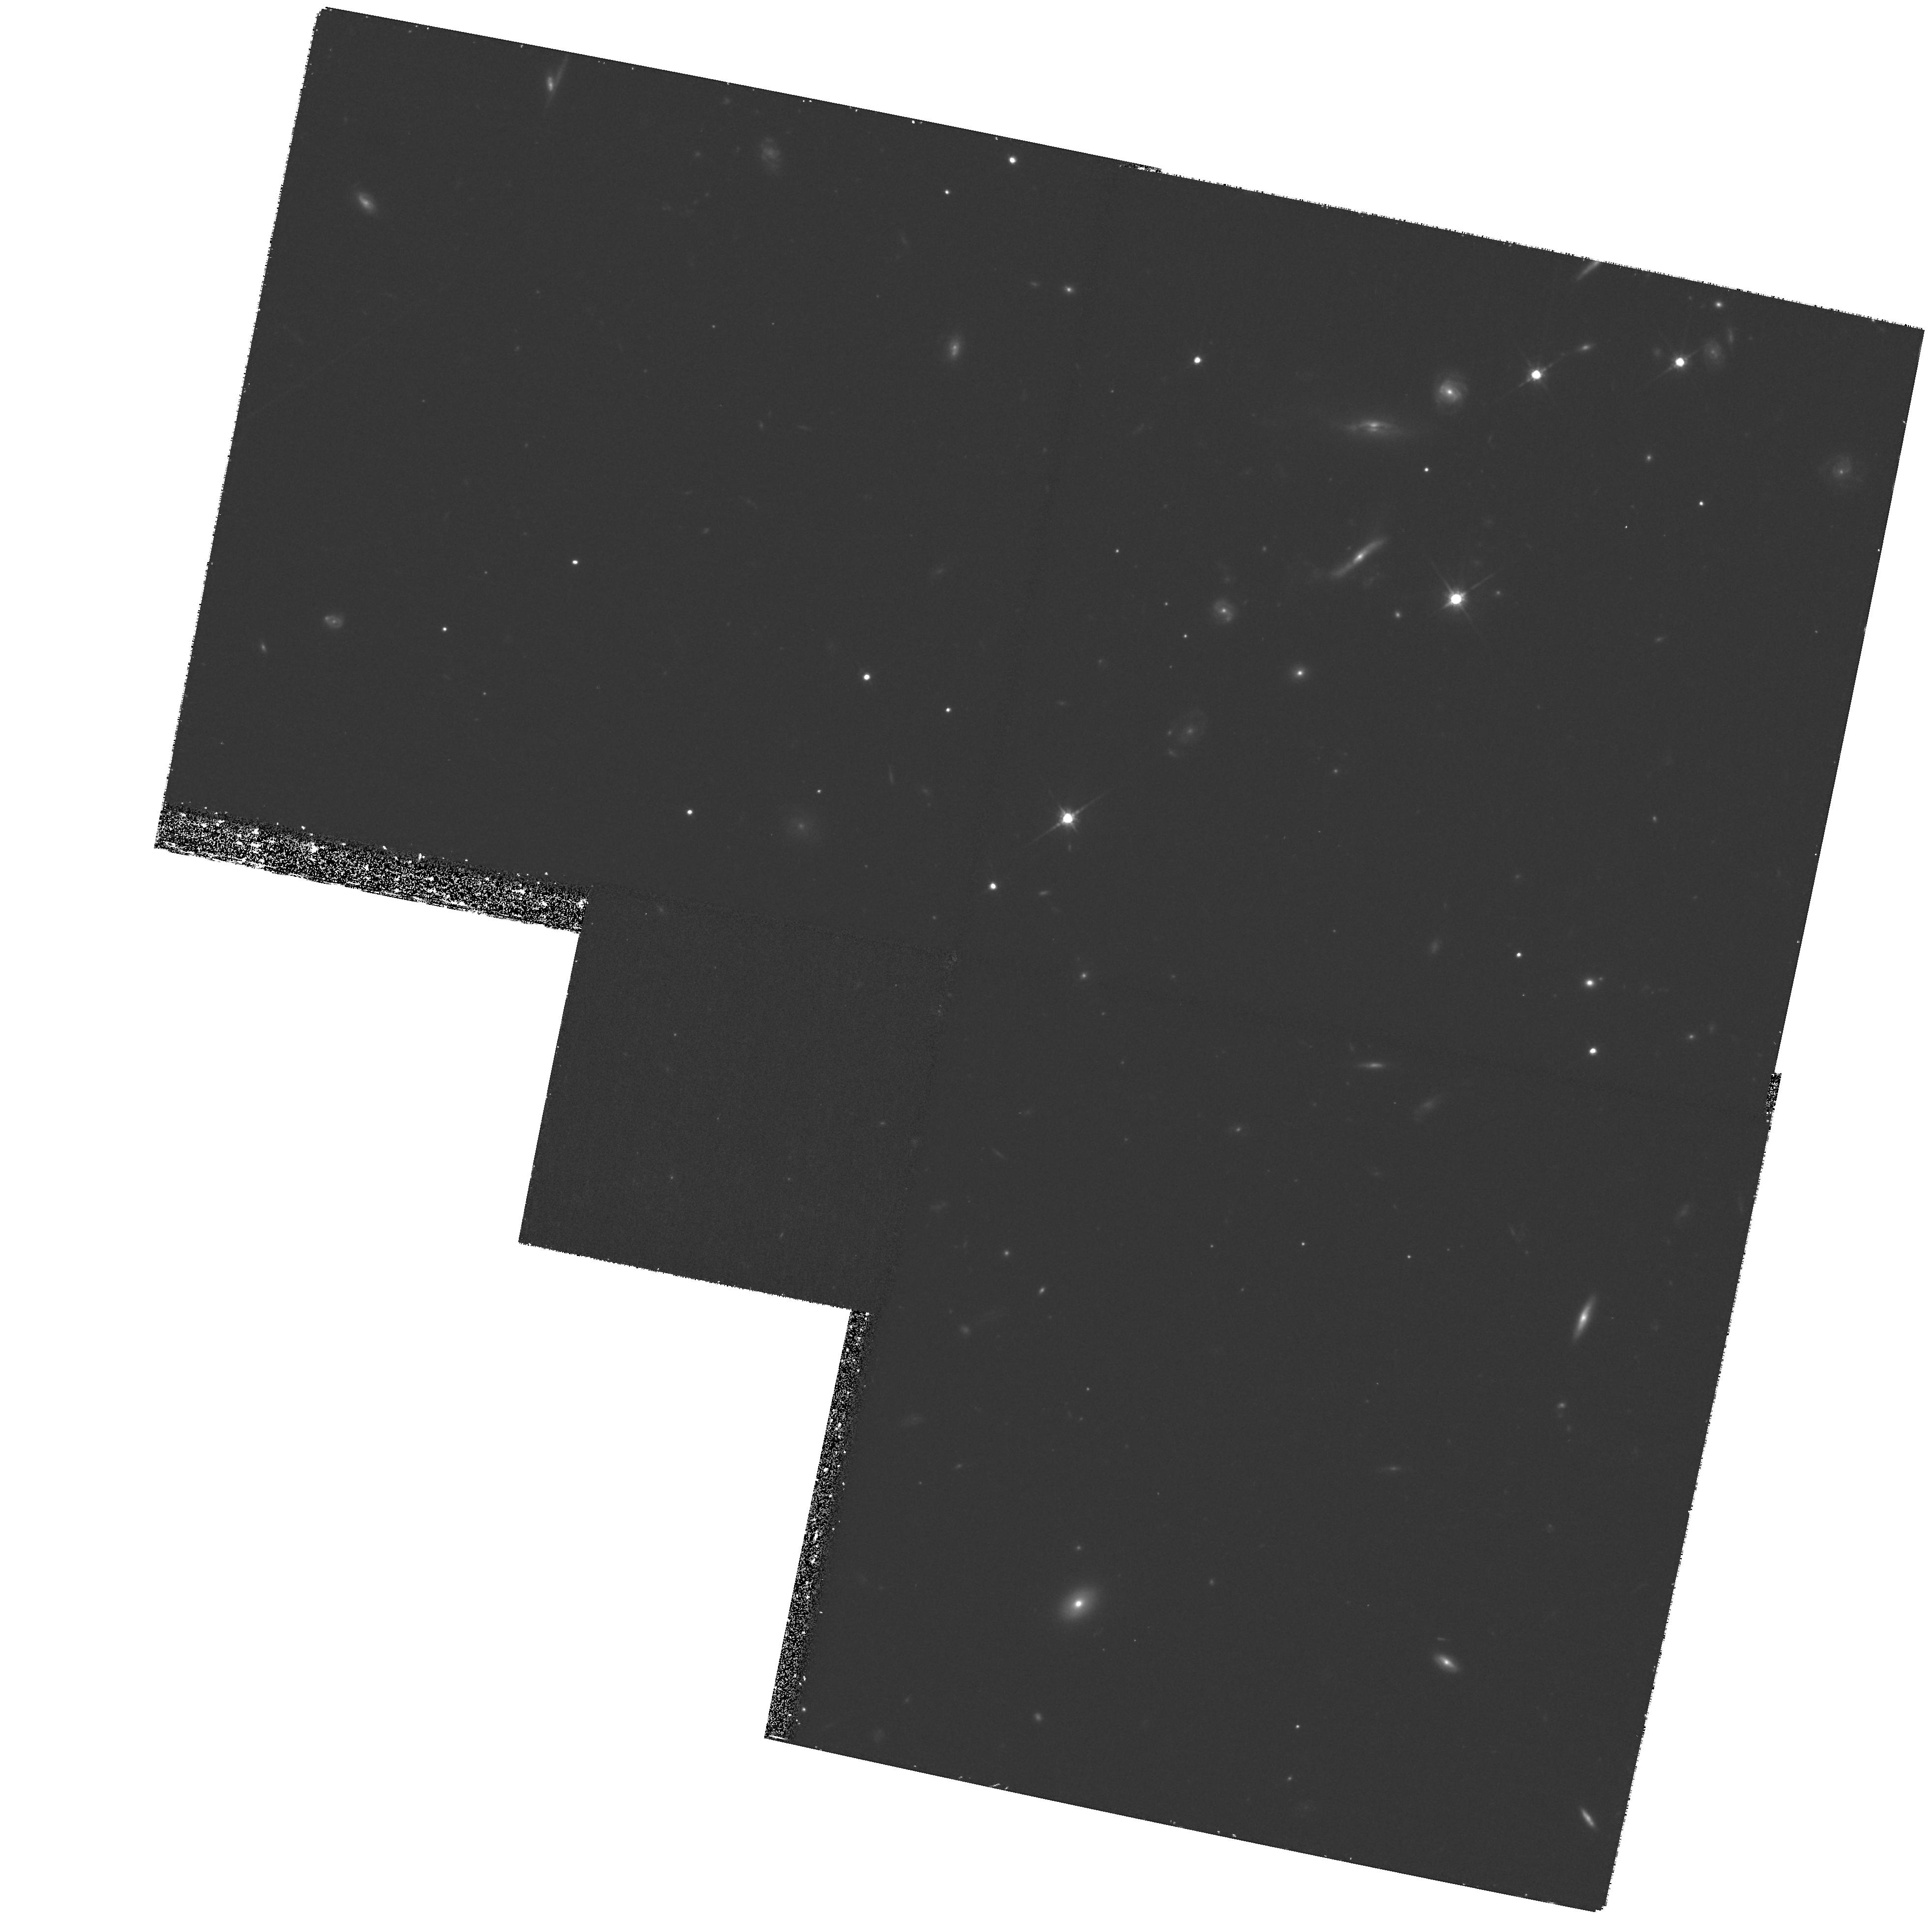
Target: PKS1127-145. Instrument: WFPC2/PC. Filter: F814W. Exposure: 1.2 h. Observation ID: hst_9173_10_wfpc2_pc_f814w_u6es10

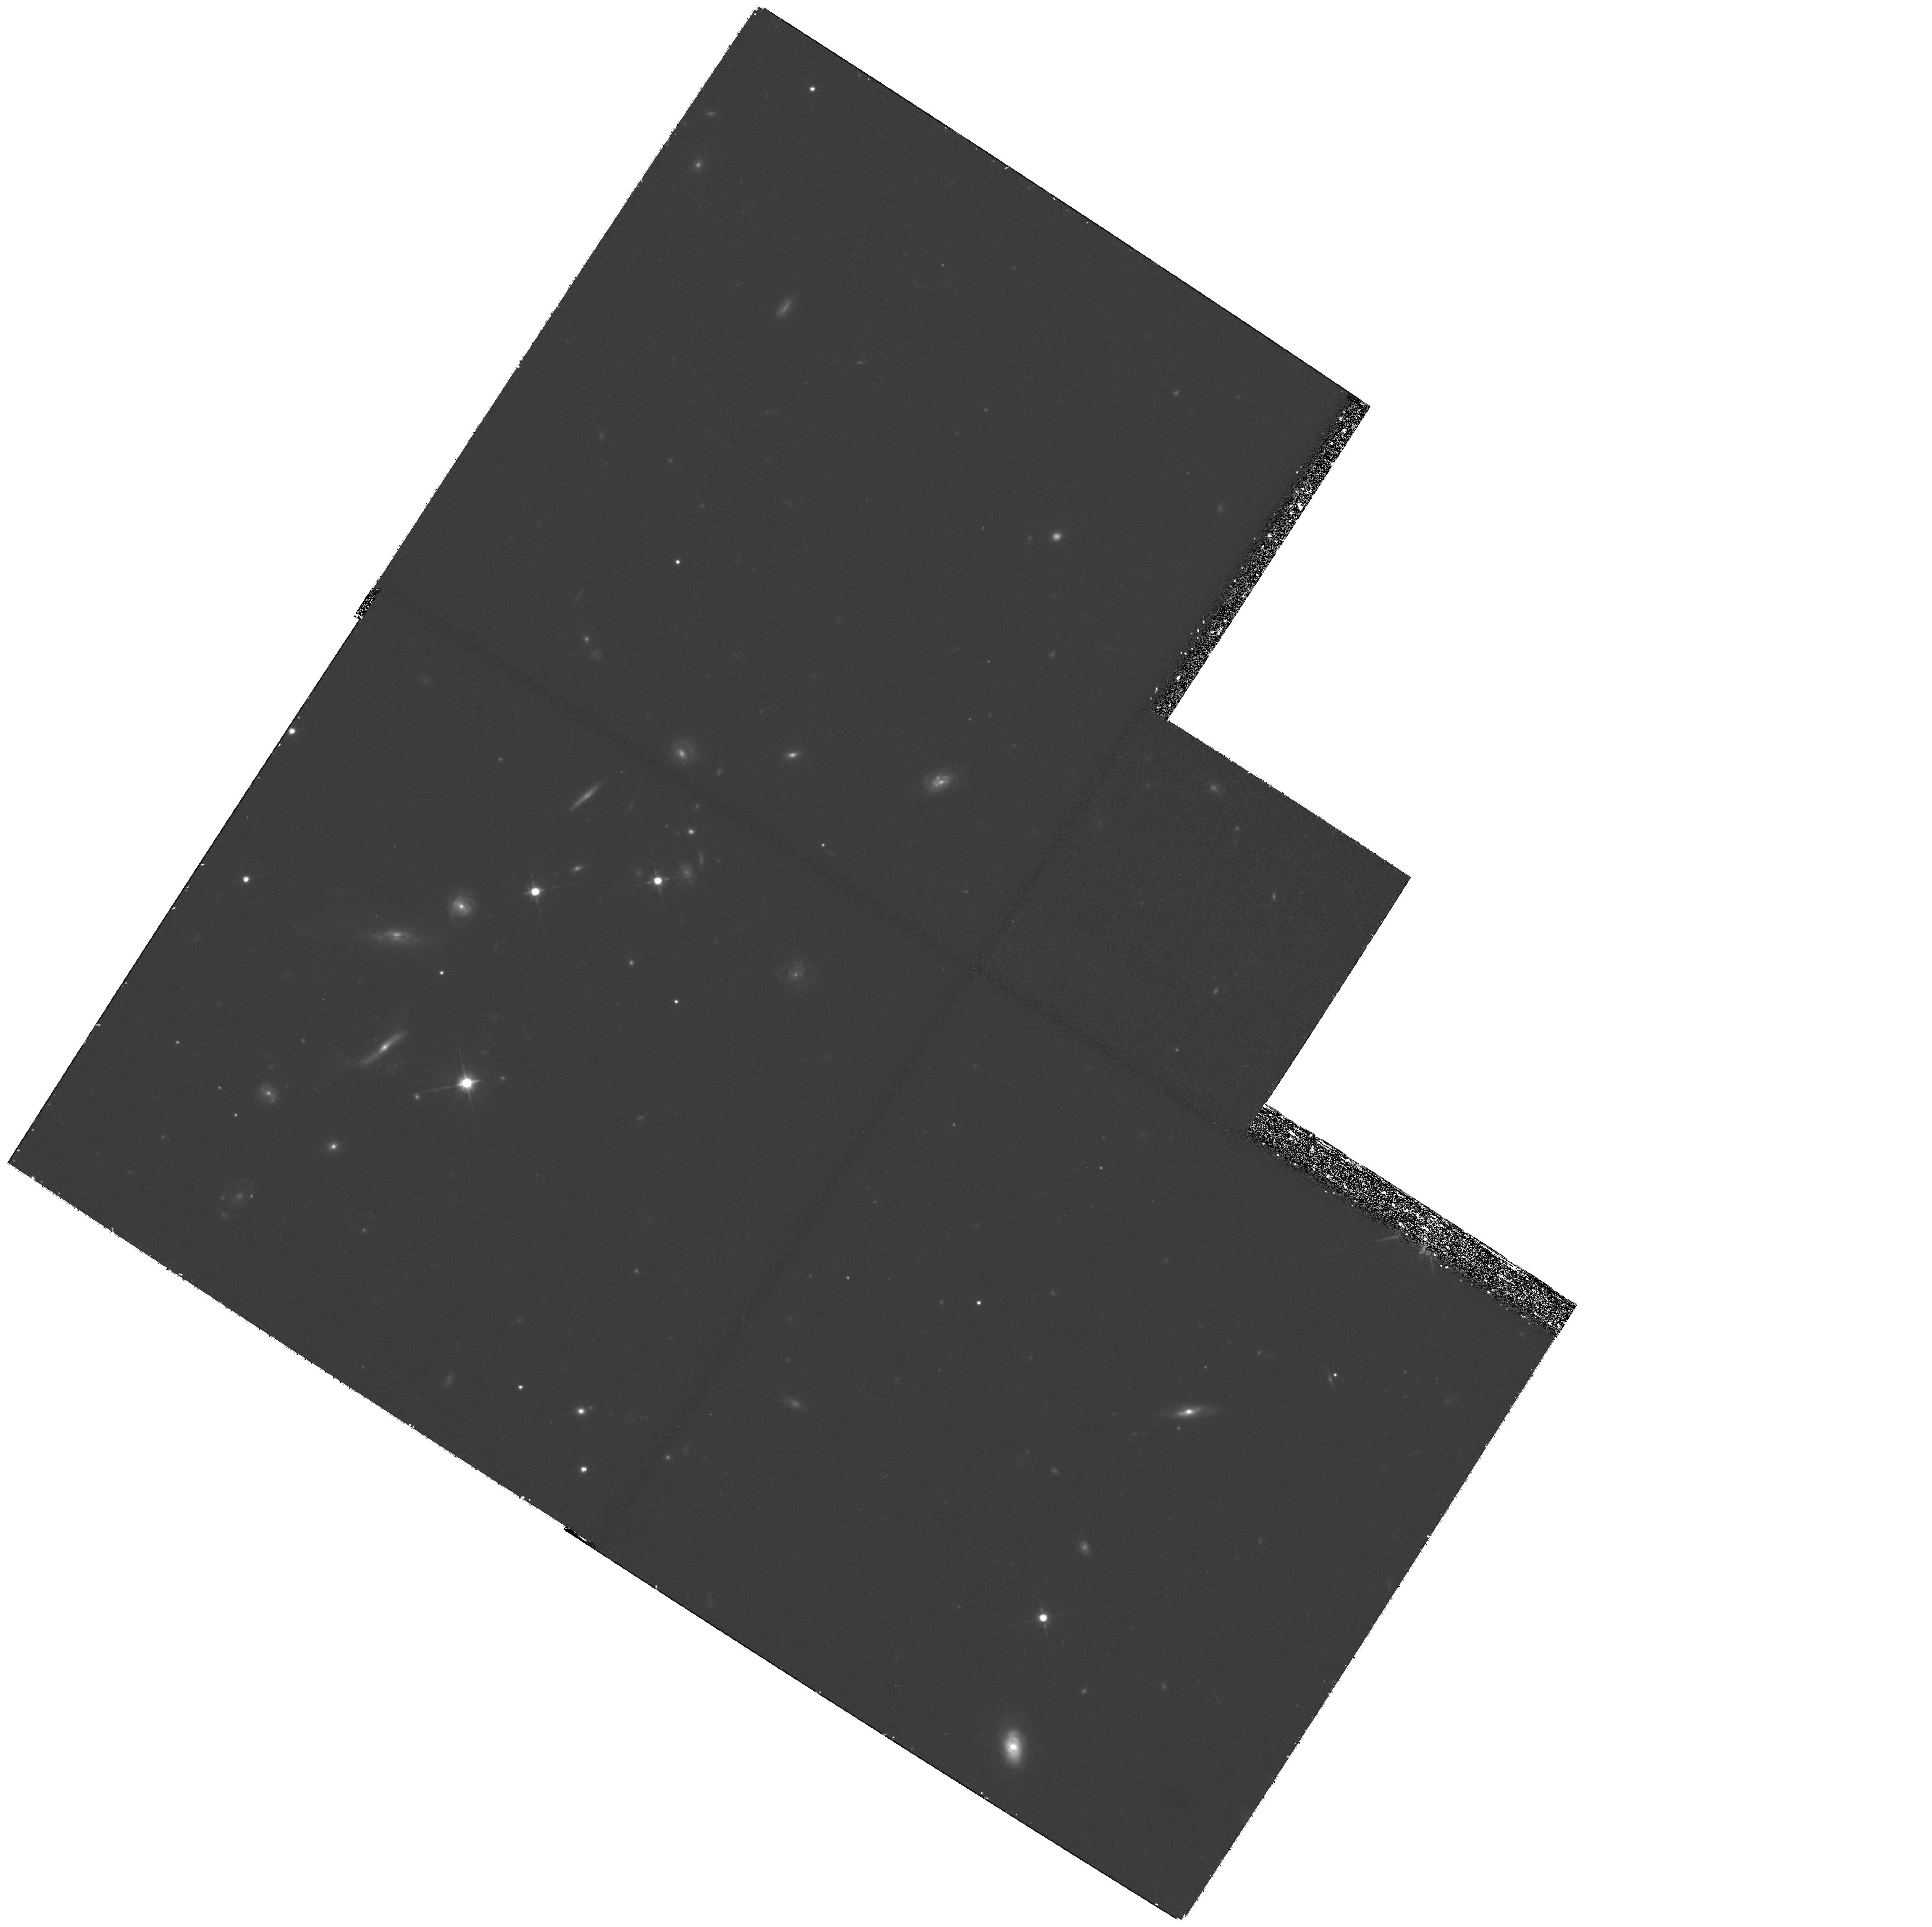
Target: PKS1127-145. Instrument: WFPC2/PC. Filter: F814W. Exposure: 1.2 h. Observation ID: hst_9173_11_wfpc2_pc_f814w_u6es11

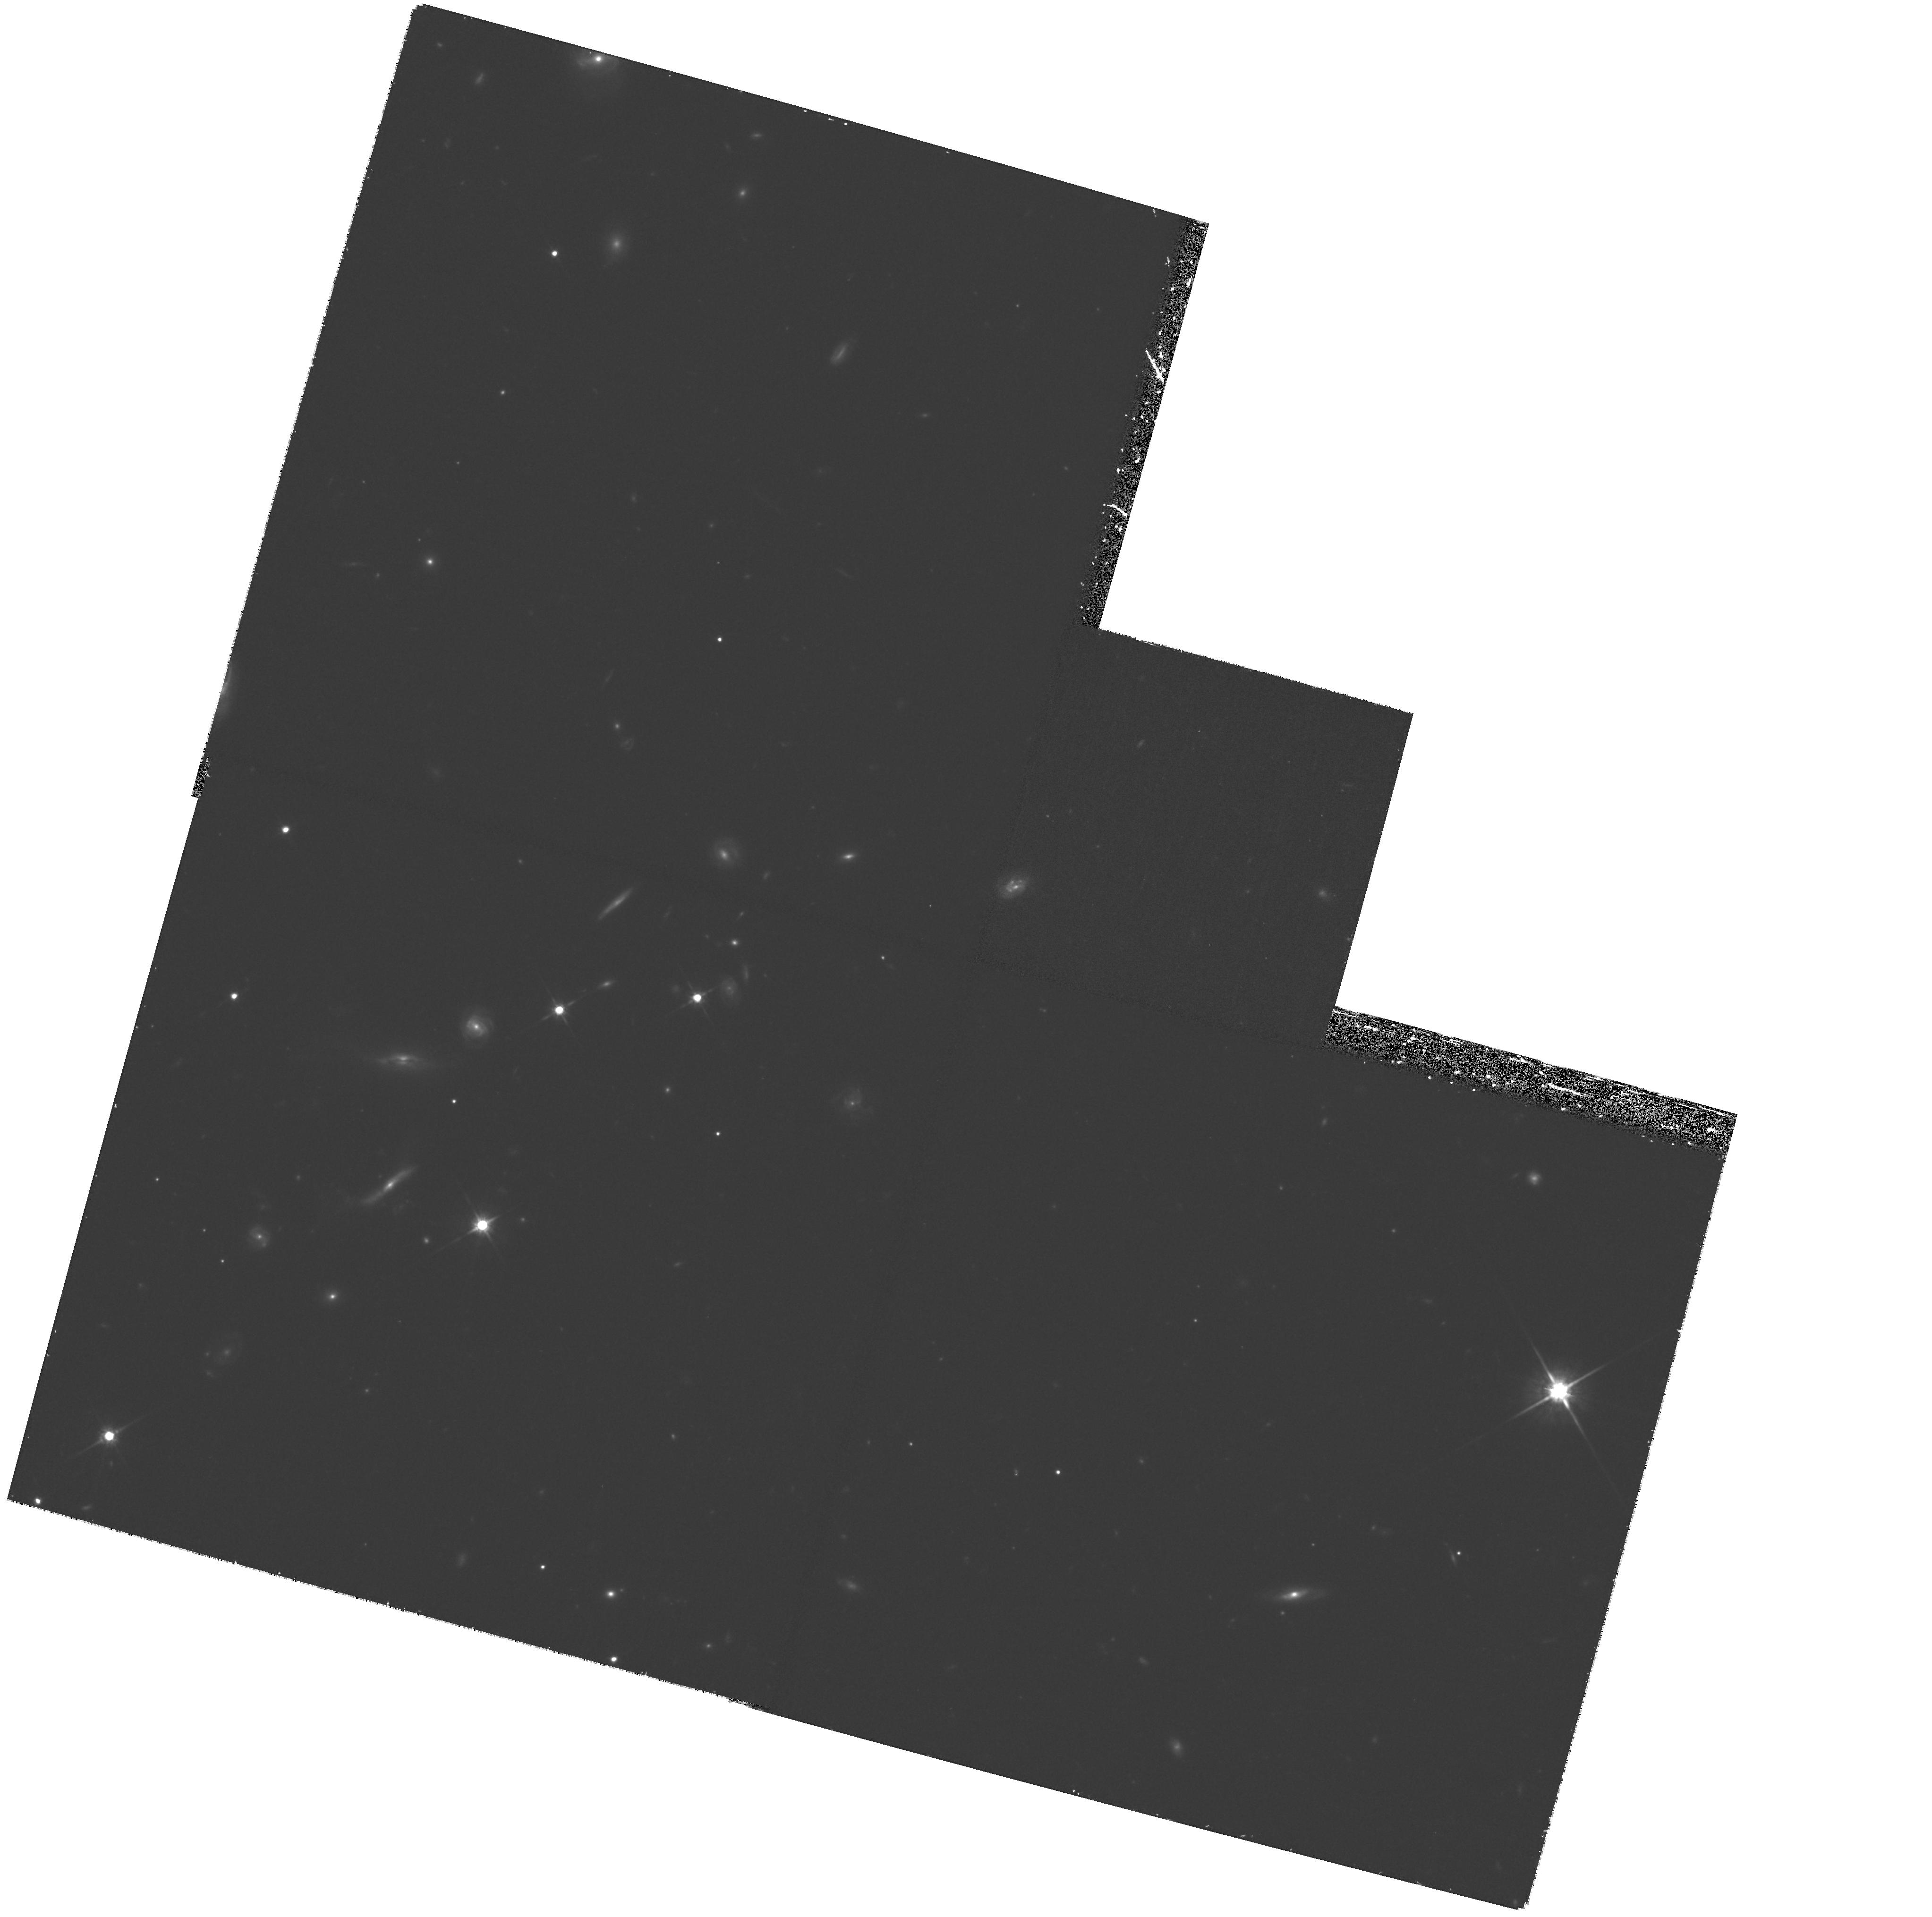
Target: PKS1127-145. Instrument: WFPC2/PC. Filter: F814W. Exposure: 1.2 h. Observation ID: hst_9173_08_wfpc2_pc_f814w_u6es08

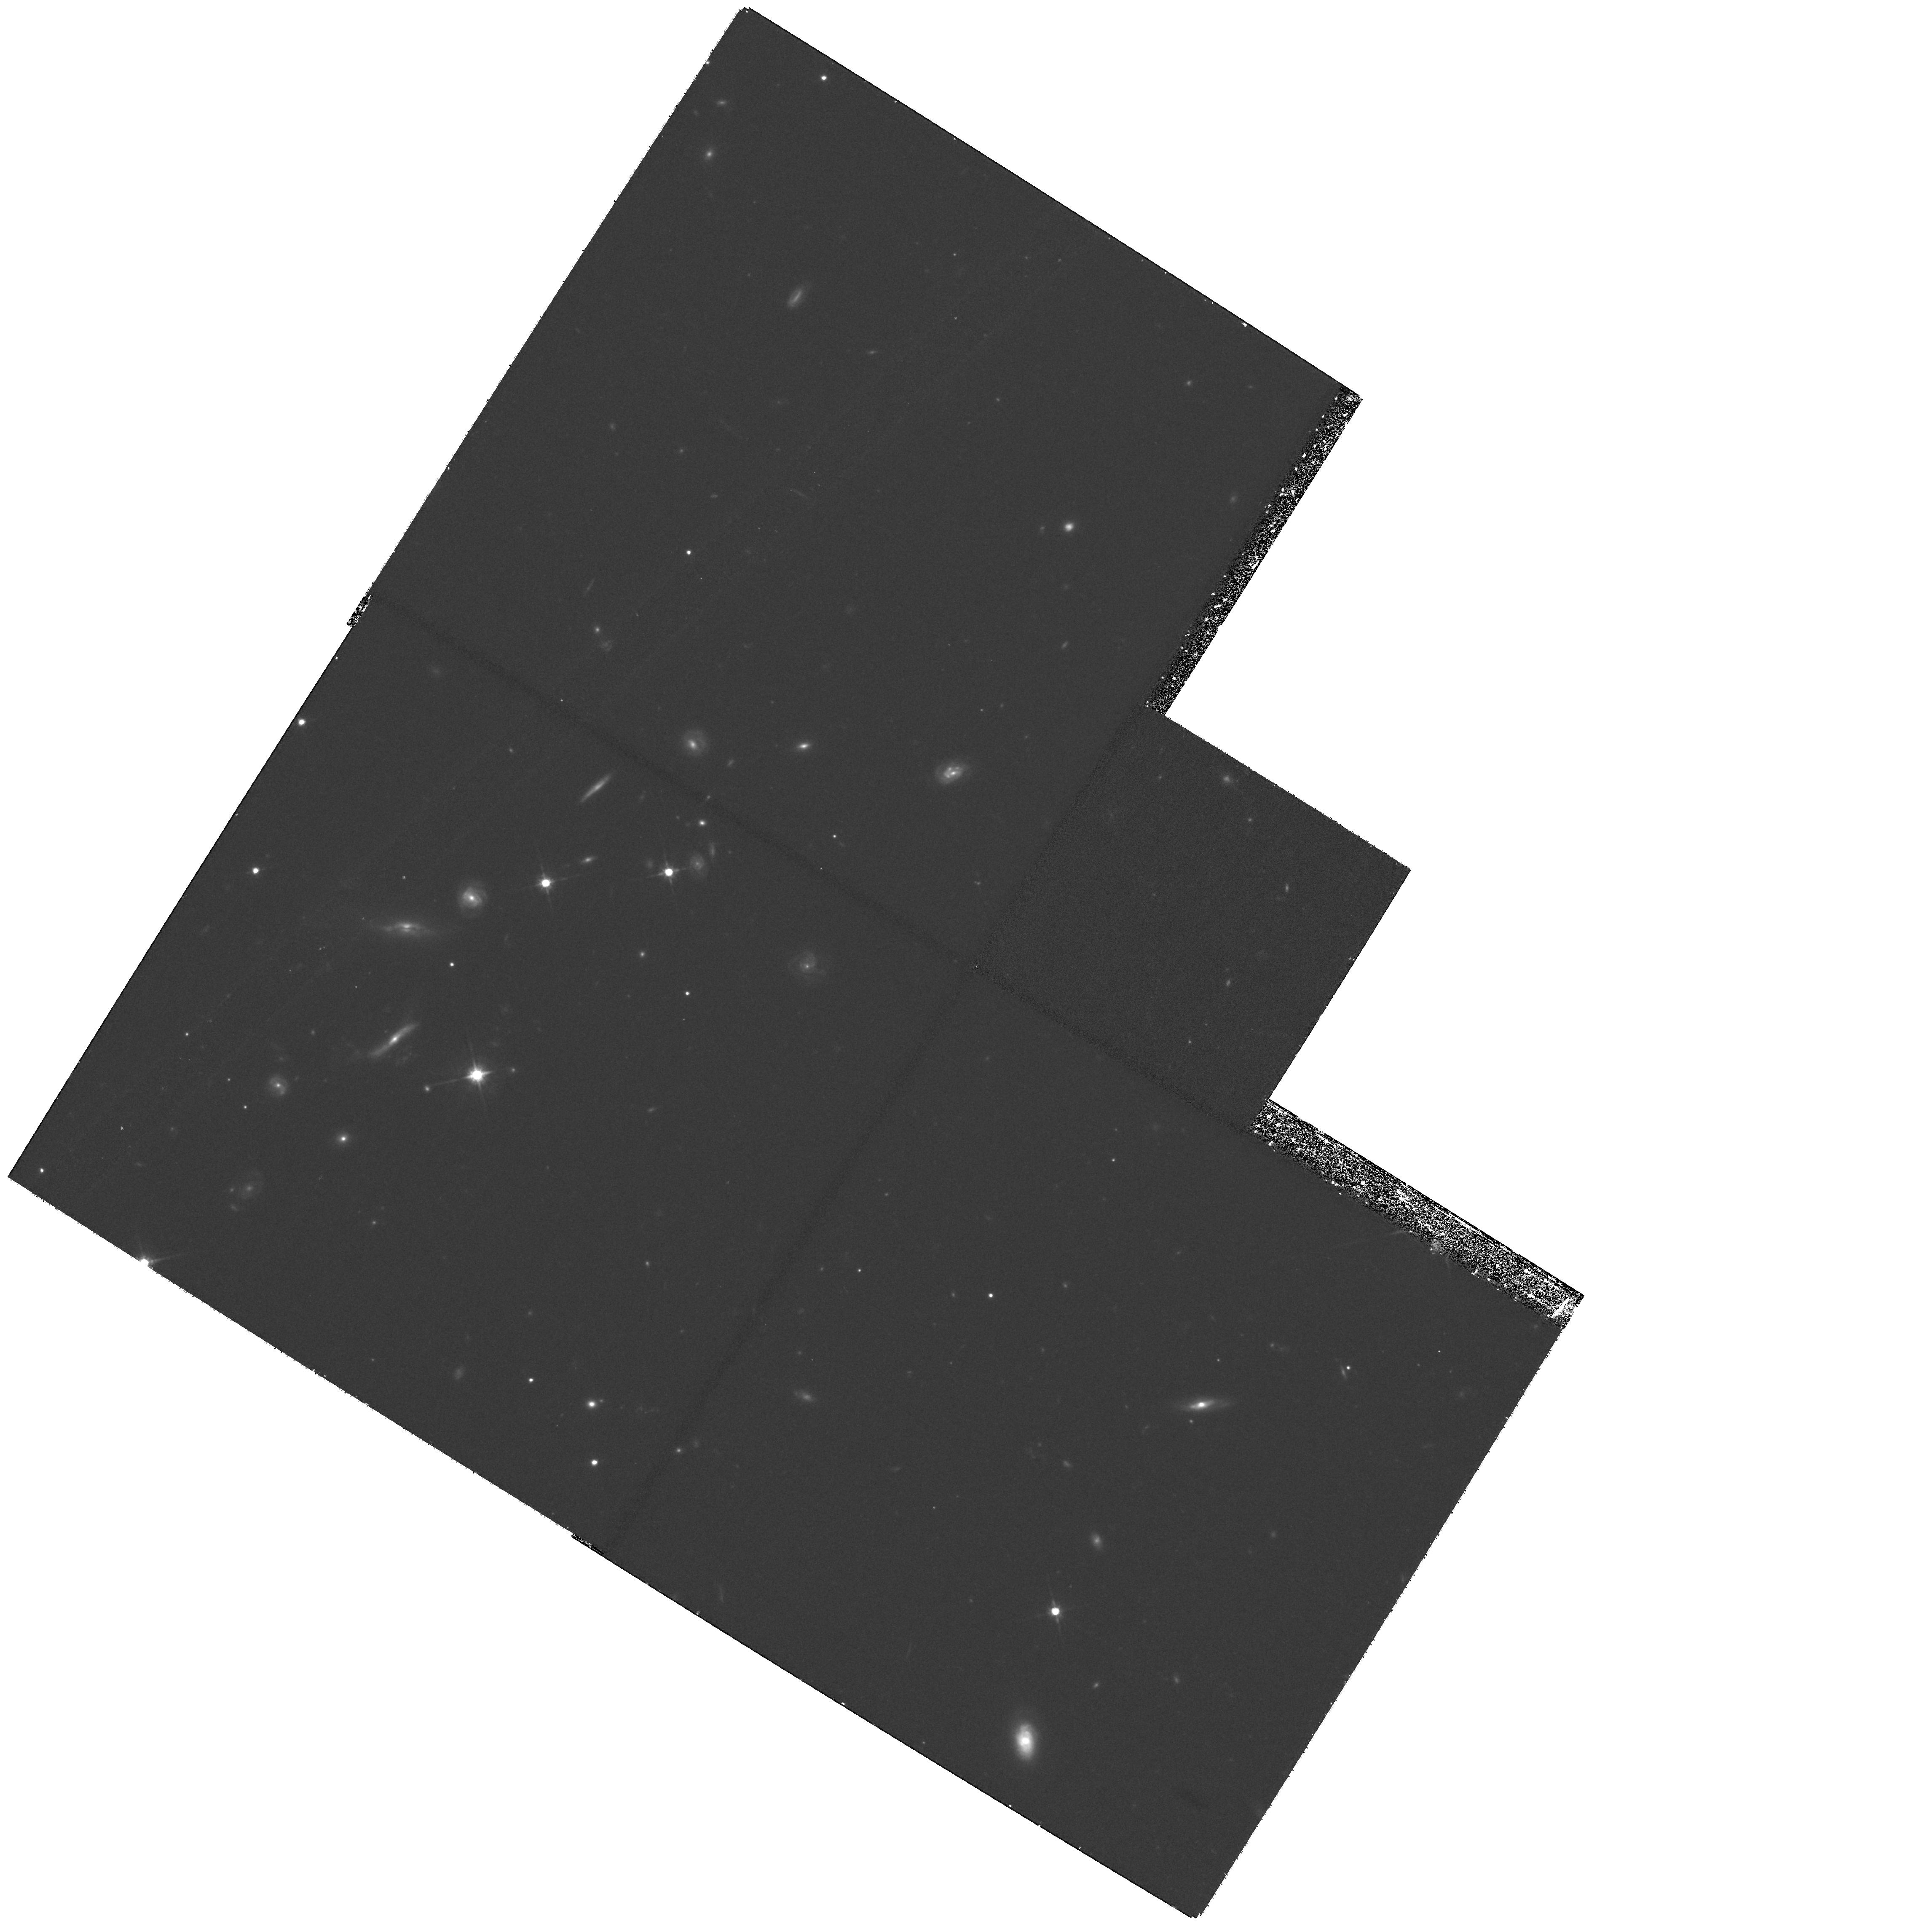
Target: PKS1127-145. Instrument: WFPC2/PC. Filter: F814W. Exposure: 1.2 h. Observation ID: hst_9173_12_wfpc2_pc_f814w_u6es12

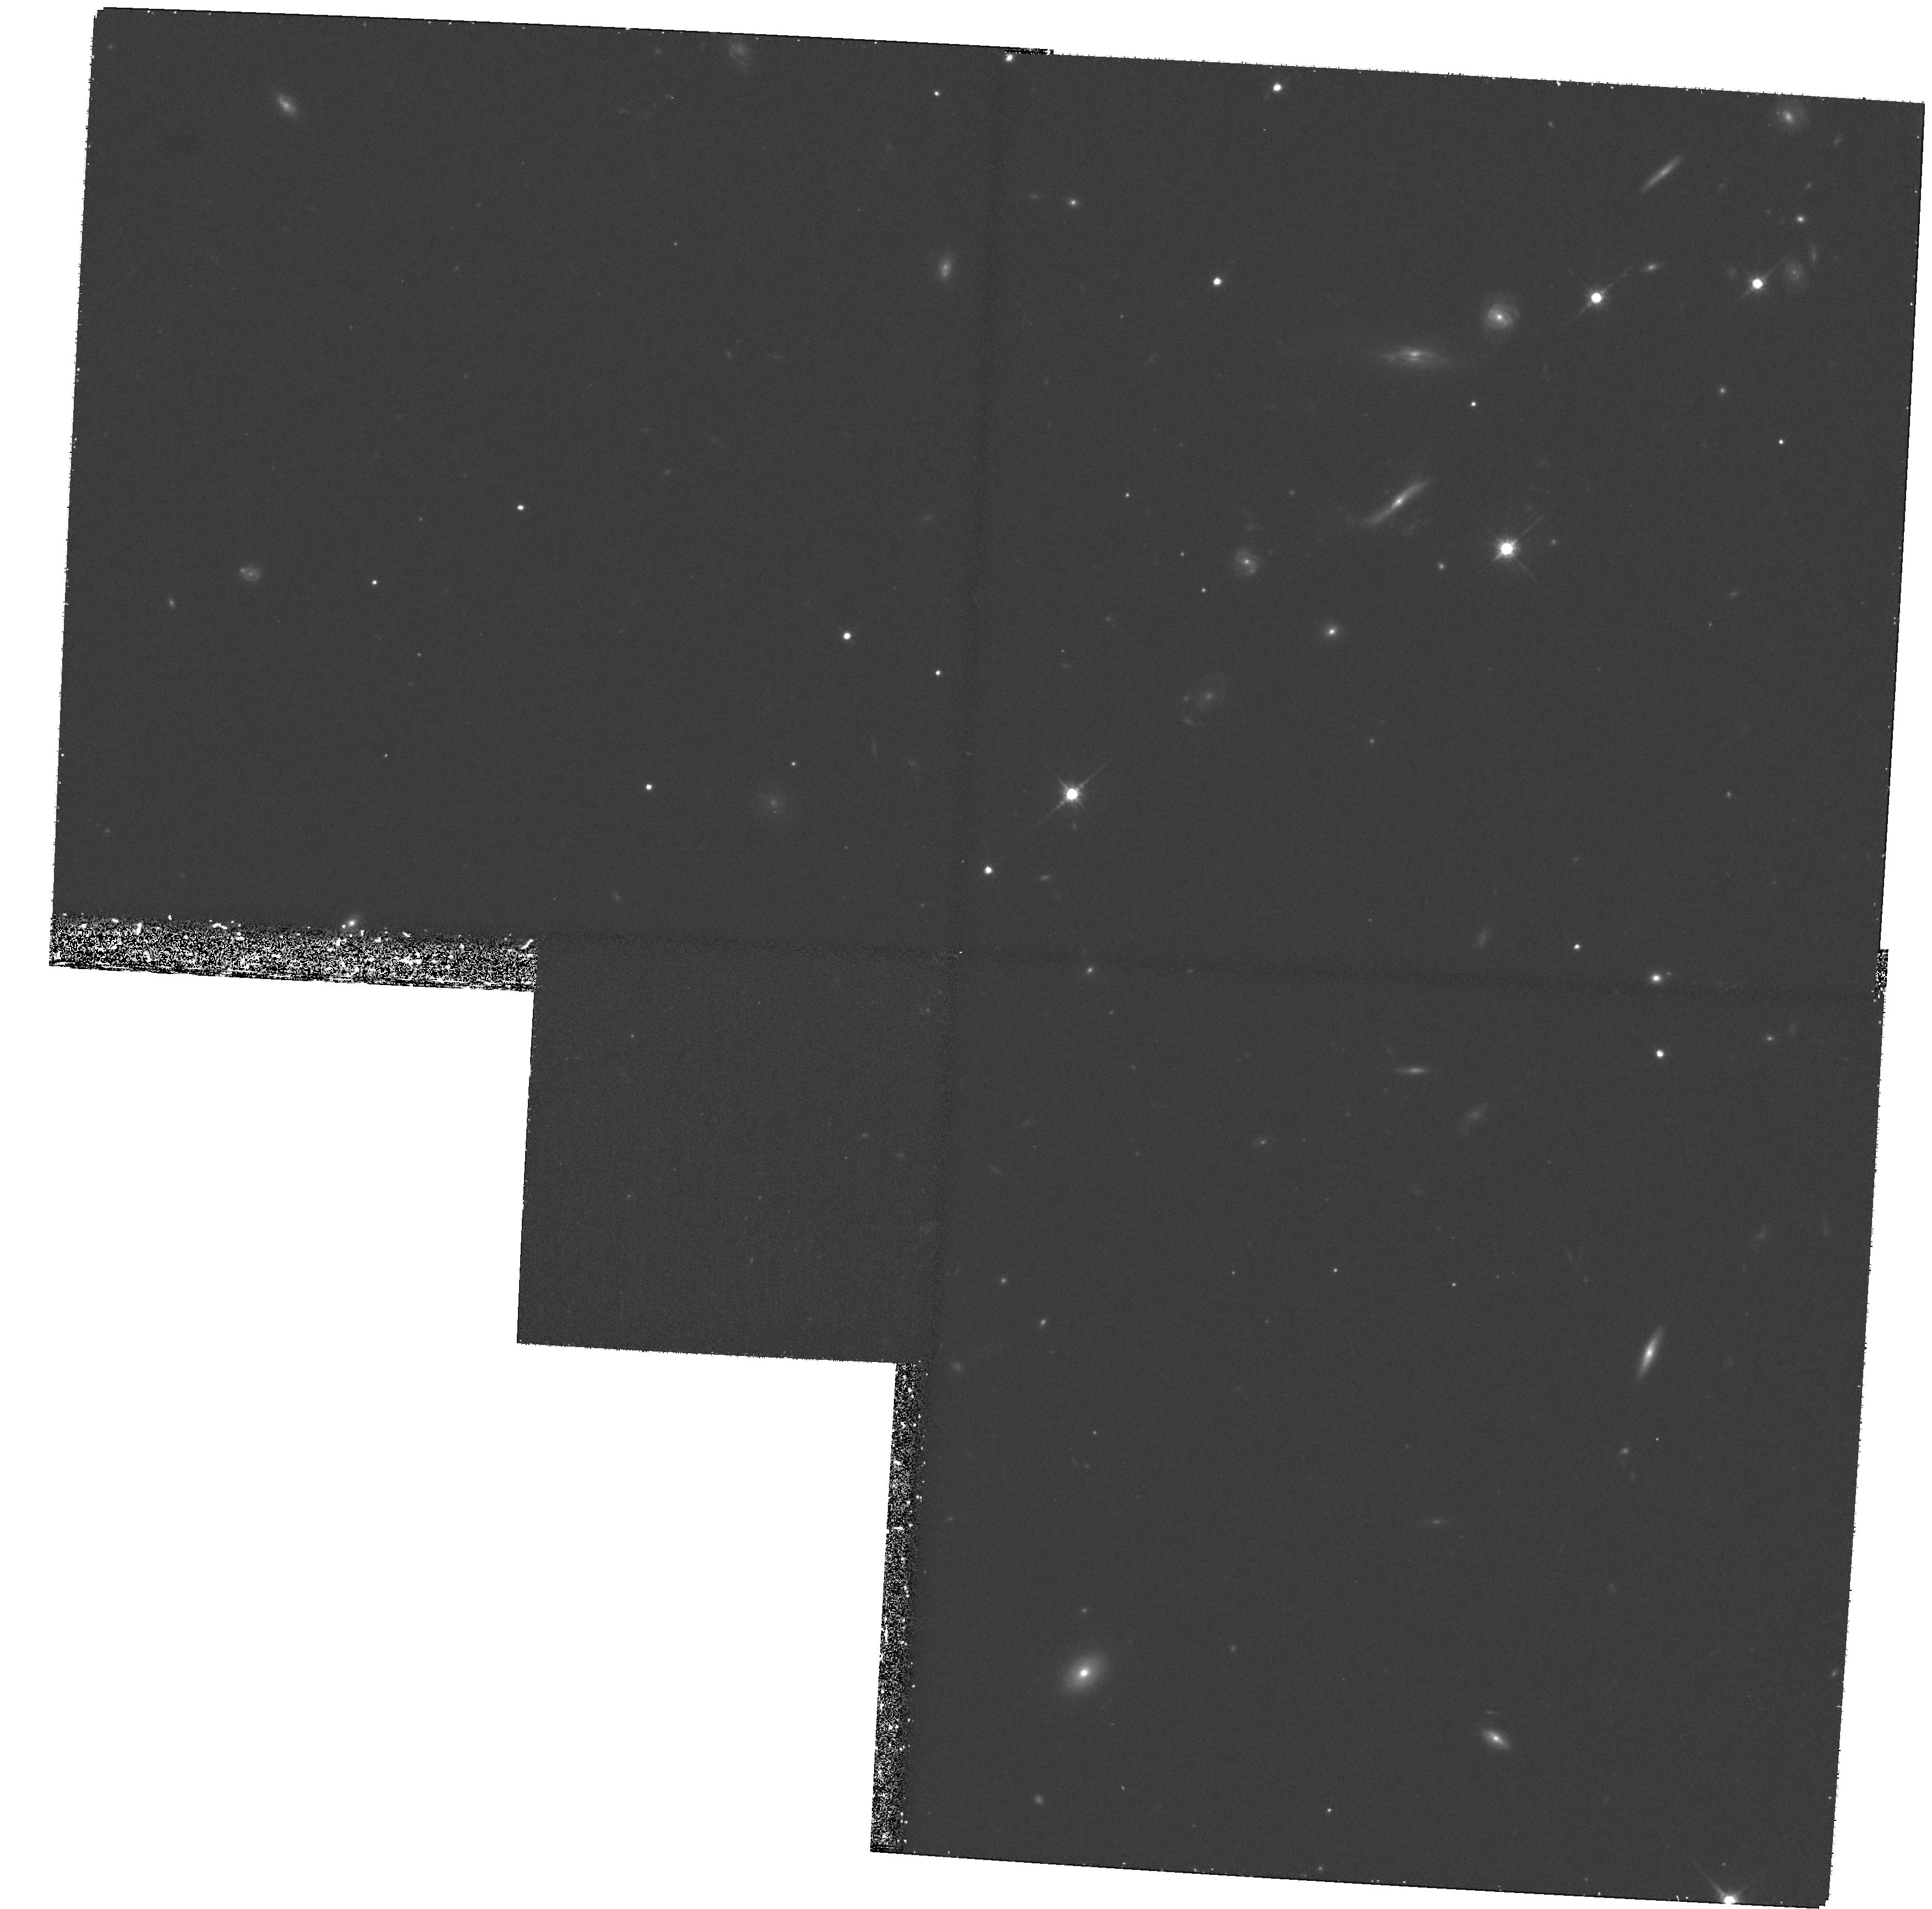
Target: PKS1127-145. Instrument: WFPC2/PC. Filter: F814W. Exposure: 1.2 h. Observation ID: hst_9173_09_wfpc2_pc_f814w_u6es09

The Pattern of Heavy Element Abundances in a Damped LyAlpha Galaxy (PI: Bechtold, Jill)

We propose to observe the quasar PKS 1127-143 (z=1.18) with the STIS E230M. We have detected X-ray absorption associated with an intervening 21-cm and damped LyAlpha$ absorber at z=0.312 in its spectrum with Chandra. The advantage of the X- ray measurement is that the derived metallicity is insensitive to ionization, inclusion of an atom in a molecule, or depletion onto grains. The X-ray absorption is mostly due to oxygen, and the abundance agrees with the oxygen abundance of 16-40\ lines in a galaxy at the redshift of the absorber. The STIS spectrum will allow us to measure Zn II, an undepleted iron peak element. Comparison of the oxygen group measured in the X-rays with the iron peak nuclei measured by STIS will reveal whether the absorber has a Pop II, halo-type abundance pattern or a Pop I, disk-like abundance pattern. We also request a deep WFPC image so that we can characterize the morphology of the absorbing galaxy.